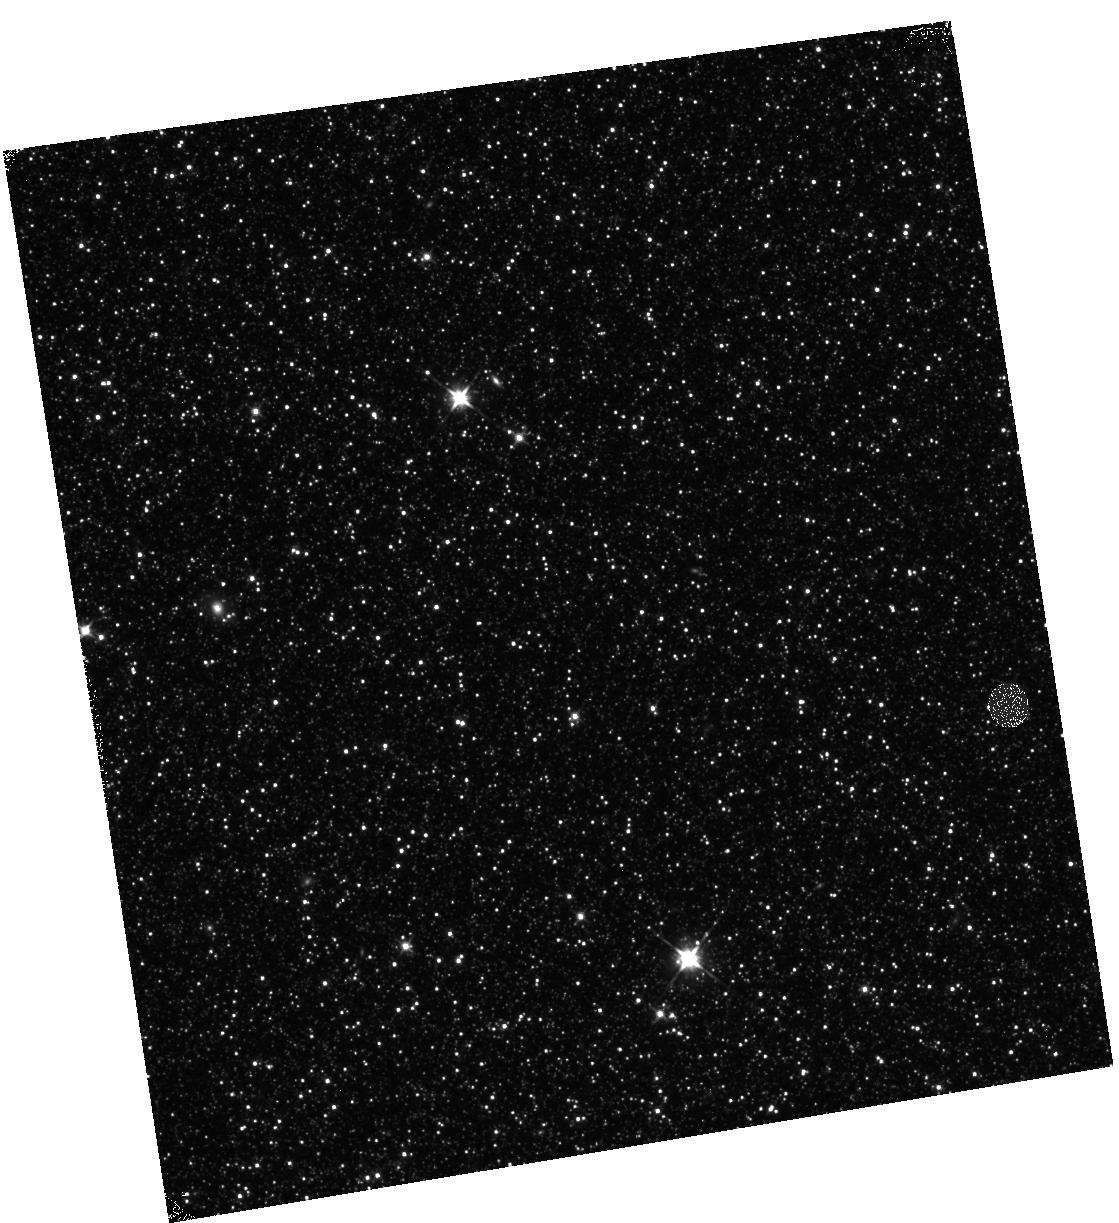
Target: M31-B22-F17-IR. Instrument: WFC3/IR. Filter: F110W. Exposure: 12 min. Observation ID: hst_12076_17_wfc3_ir_f110w_ibfe17

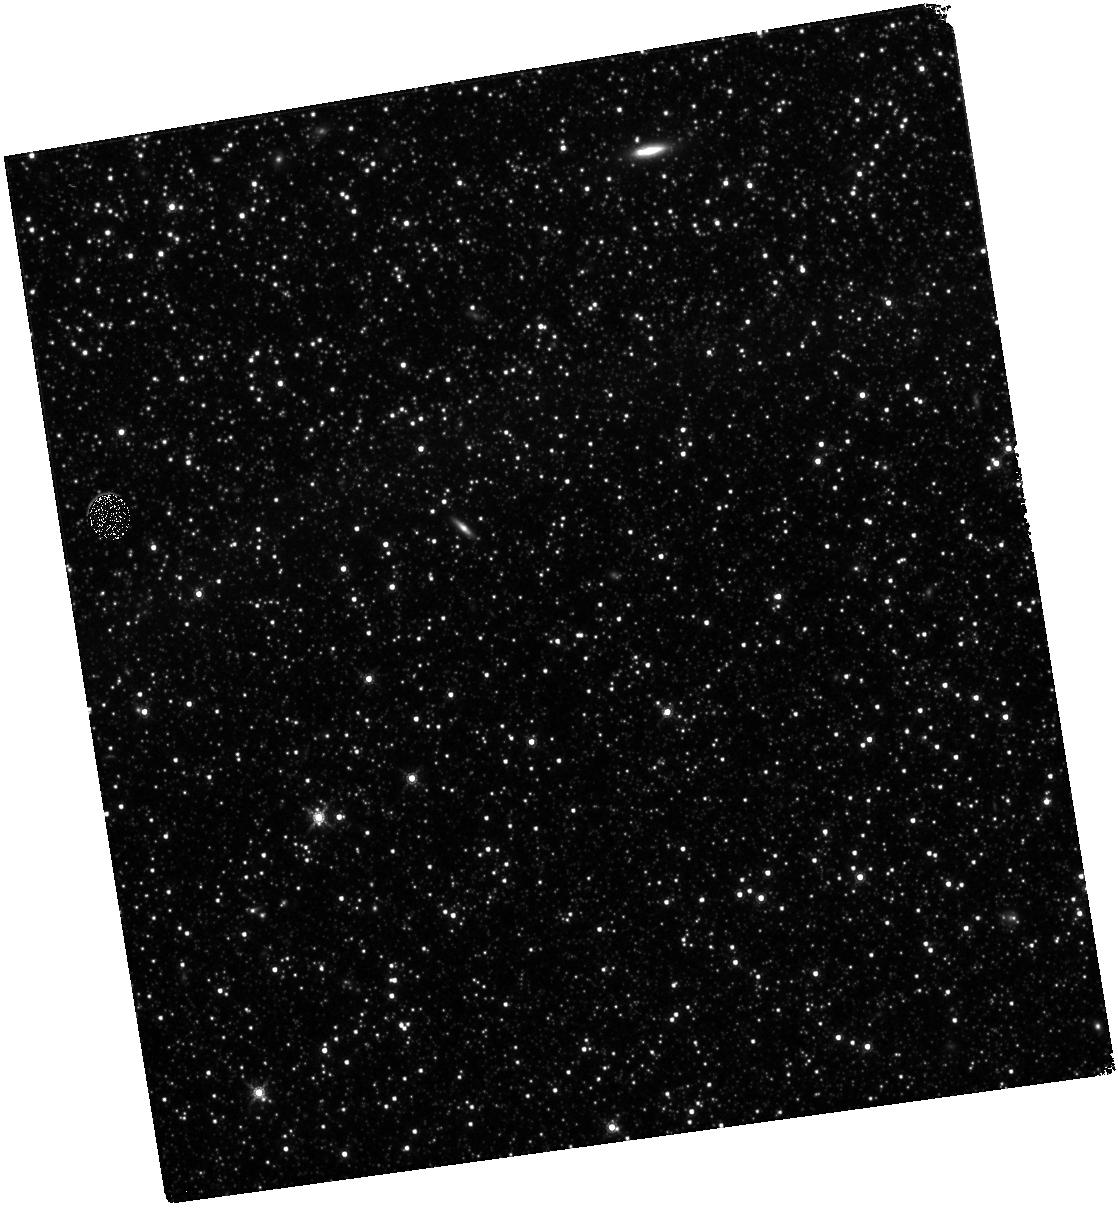
Target: M31-B22-F07-IR. Instrument: WFC3/IR. Filter: F160W. Exposure: 28 min. Observation ID: hst_12076_07_wfc3_ir_f160w_ibfe07

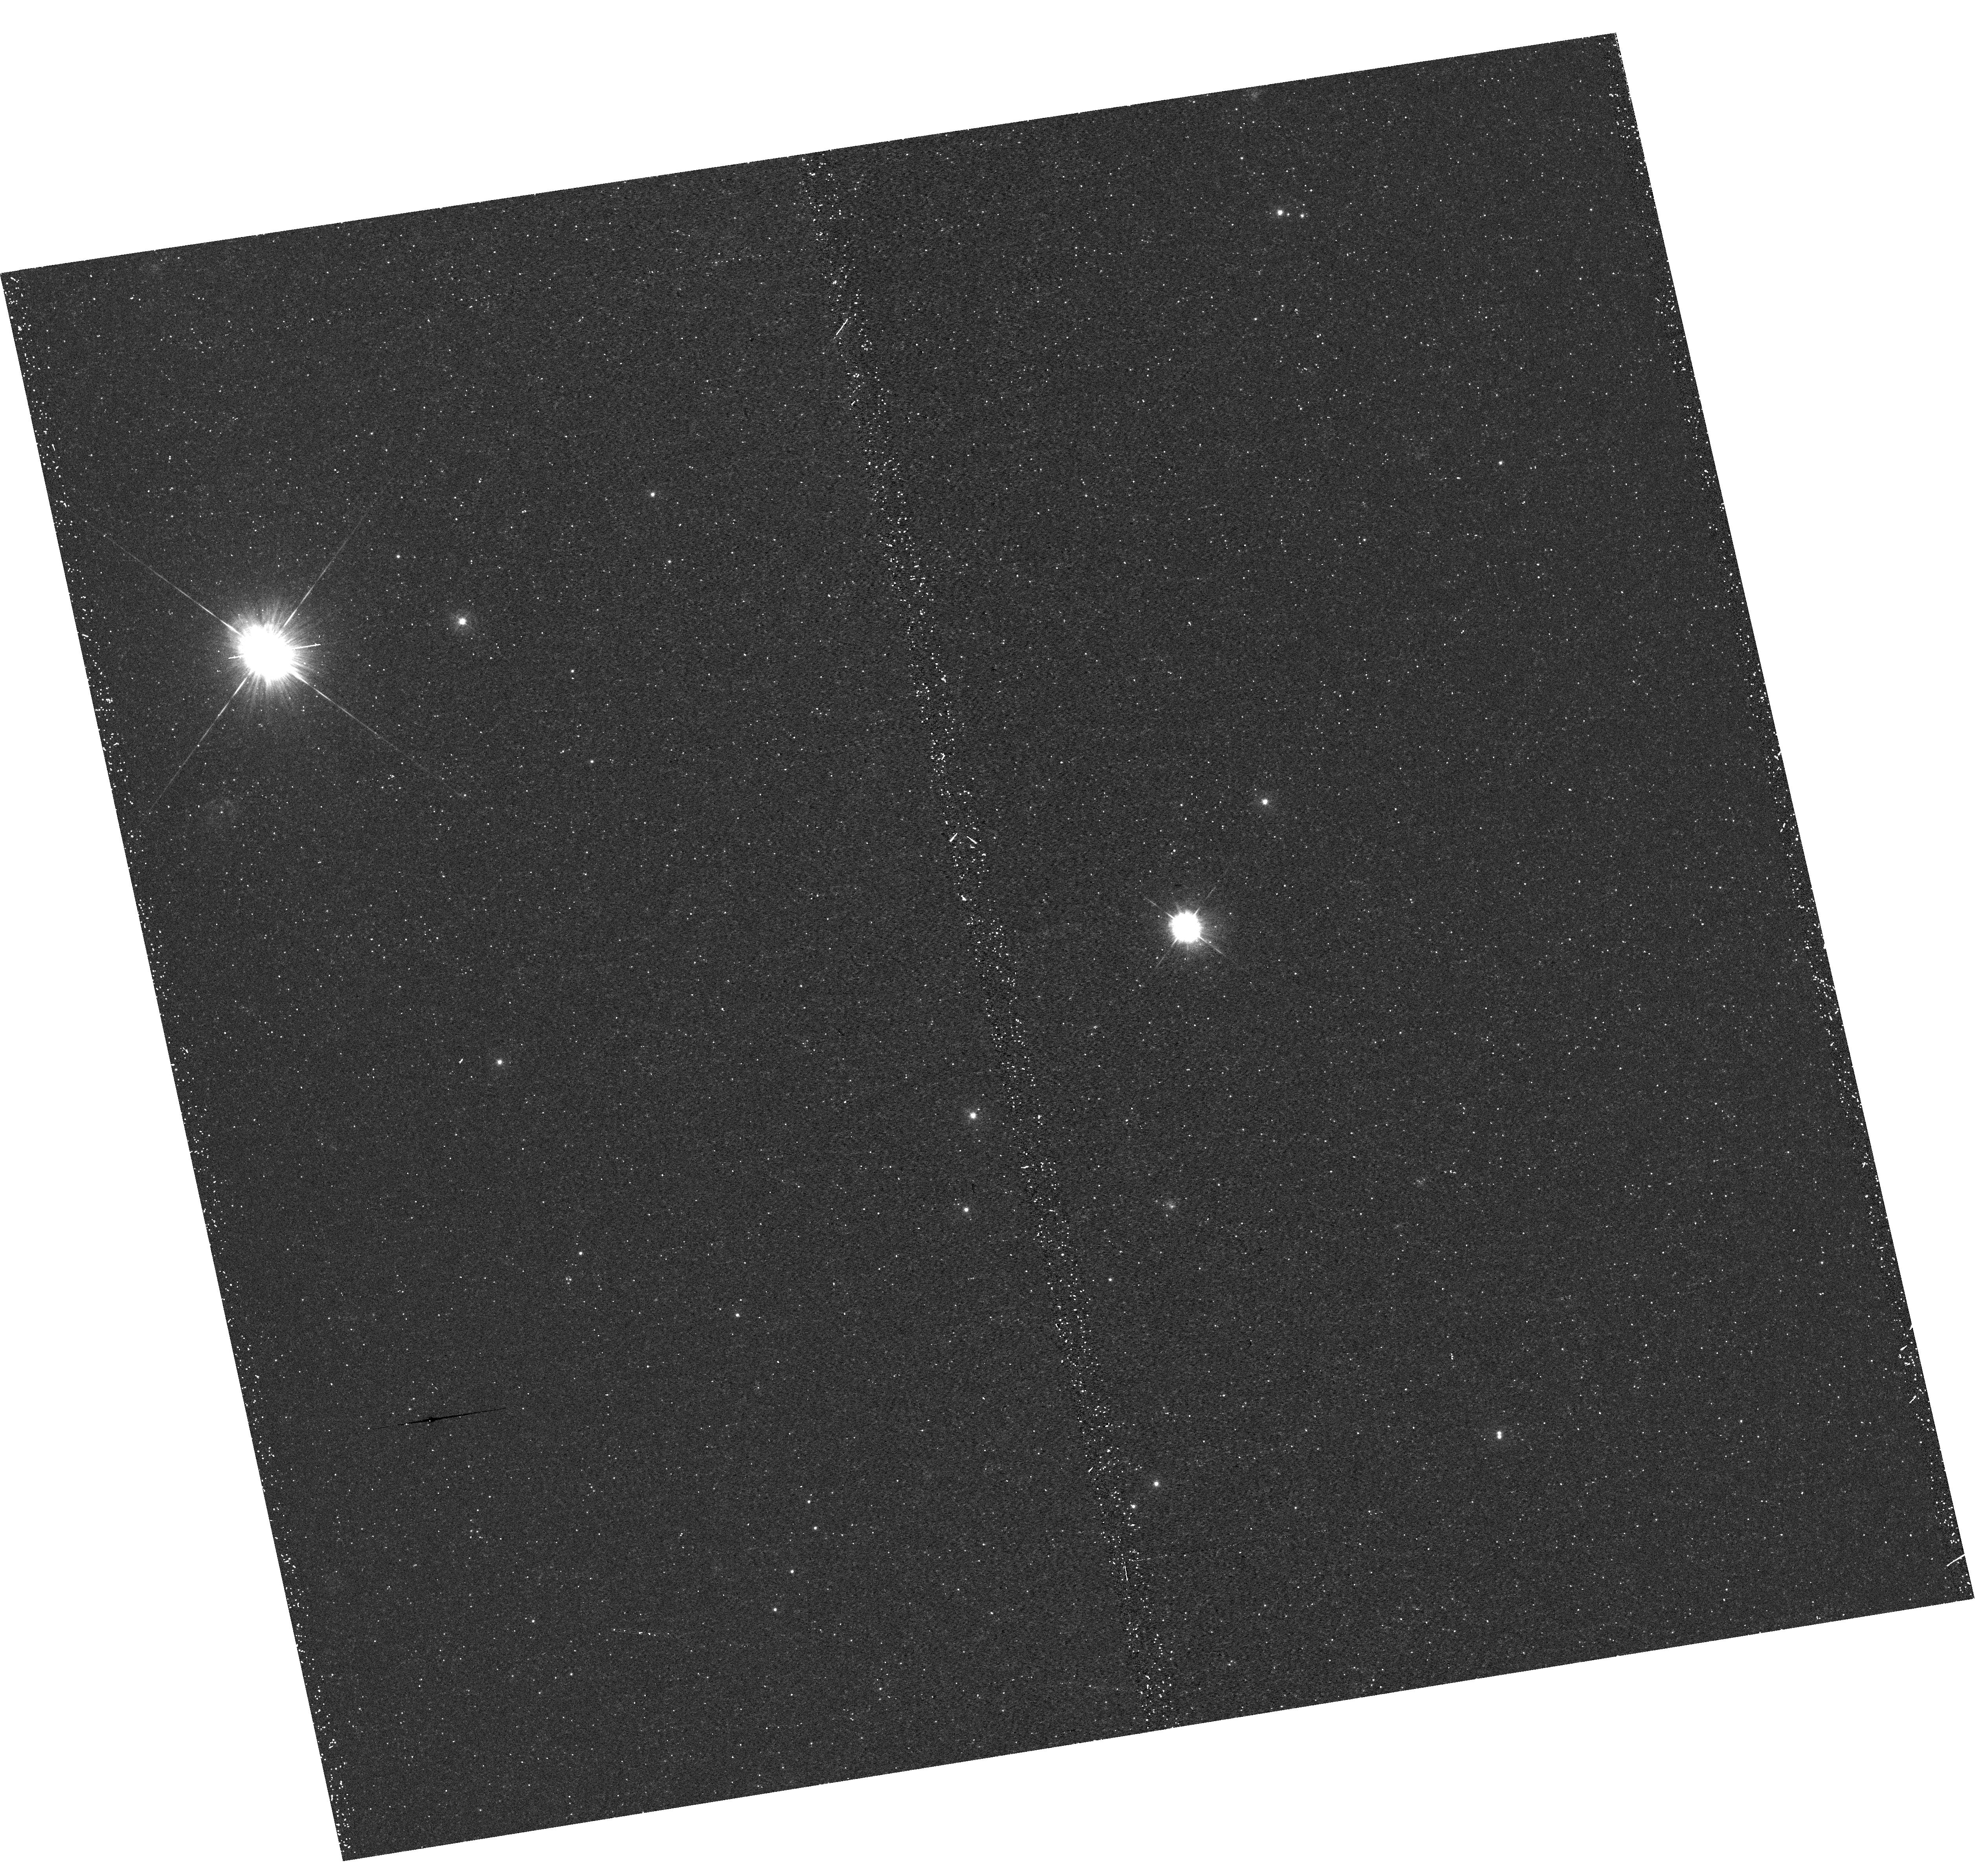
Target: M31-B22-F15-UVIS. Instrument: WFC3/UVIS. Filter: F336W. Exposure: 22 min. Observation ID: hst_12076_15_wfc3_uvis_f336w_ibfe15

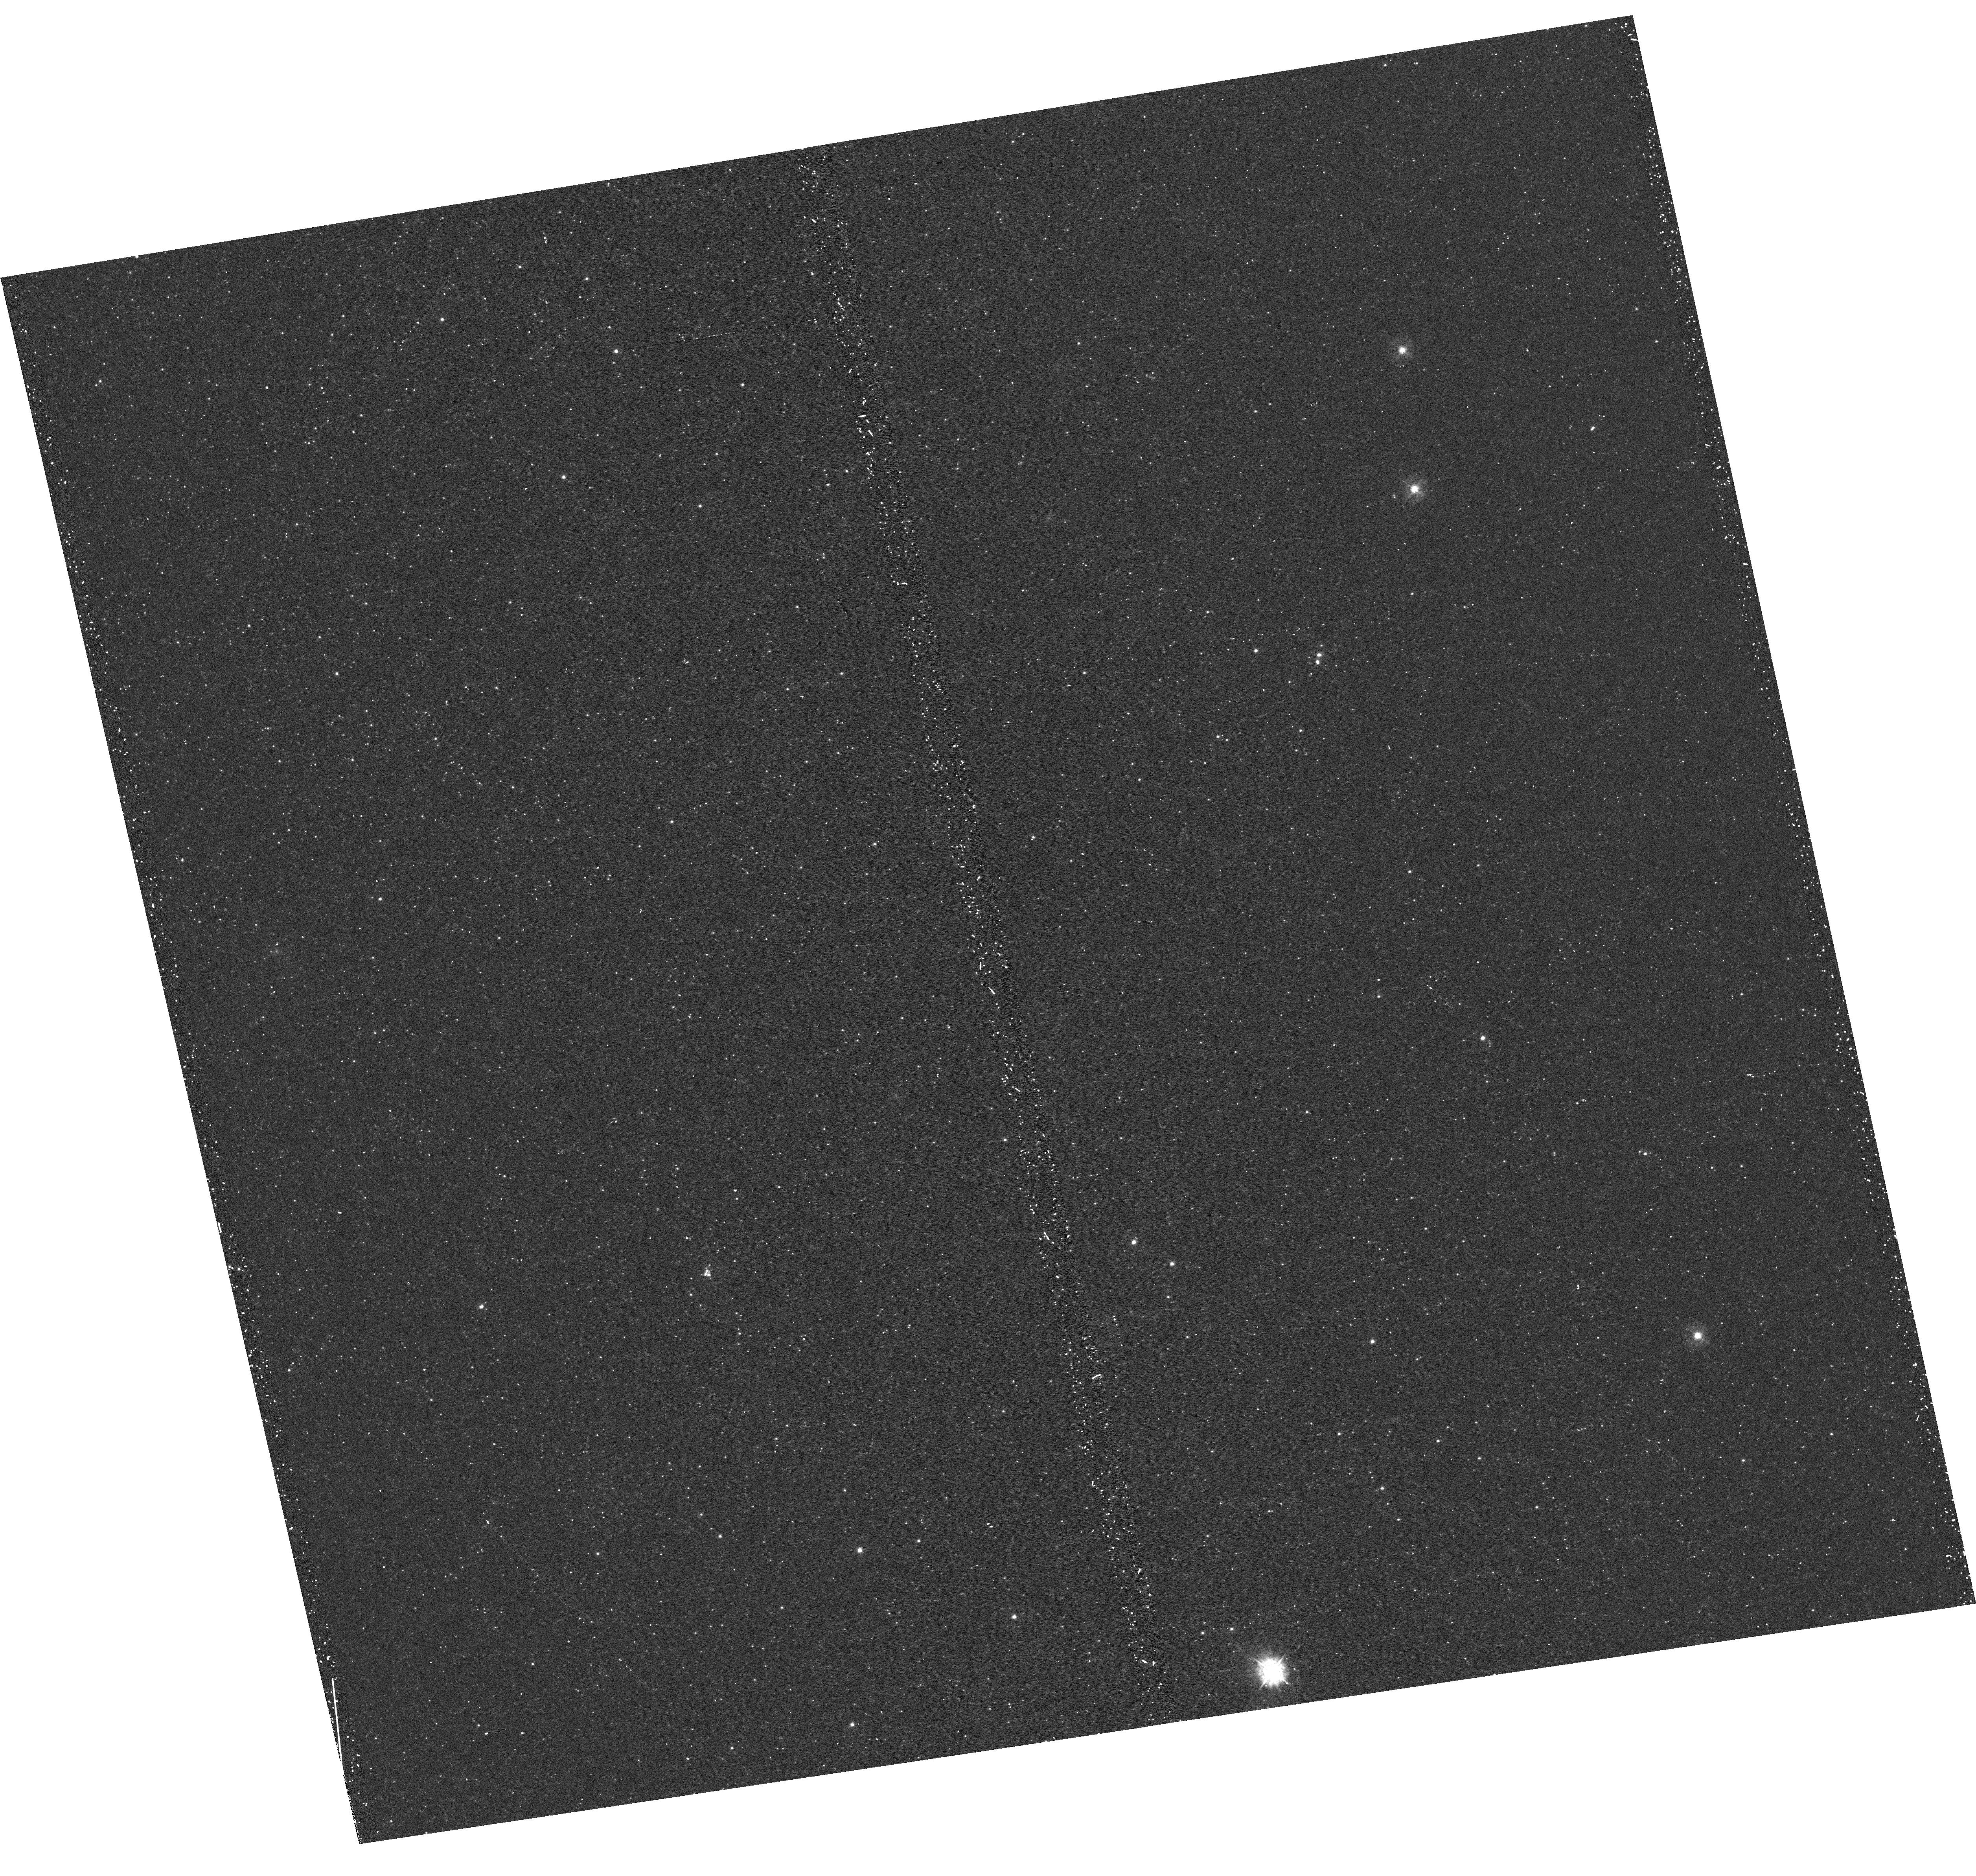
Target: M31-B22-F10-UVIS. Instrument: WFC3/UVIS. Filter: F336W. Exposure: 21 min. Observation ID: hst_12076_10_wfc3_uvis_f336w_ibfe10

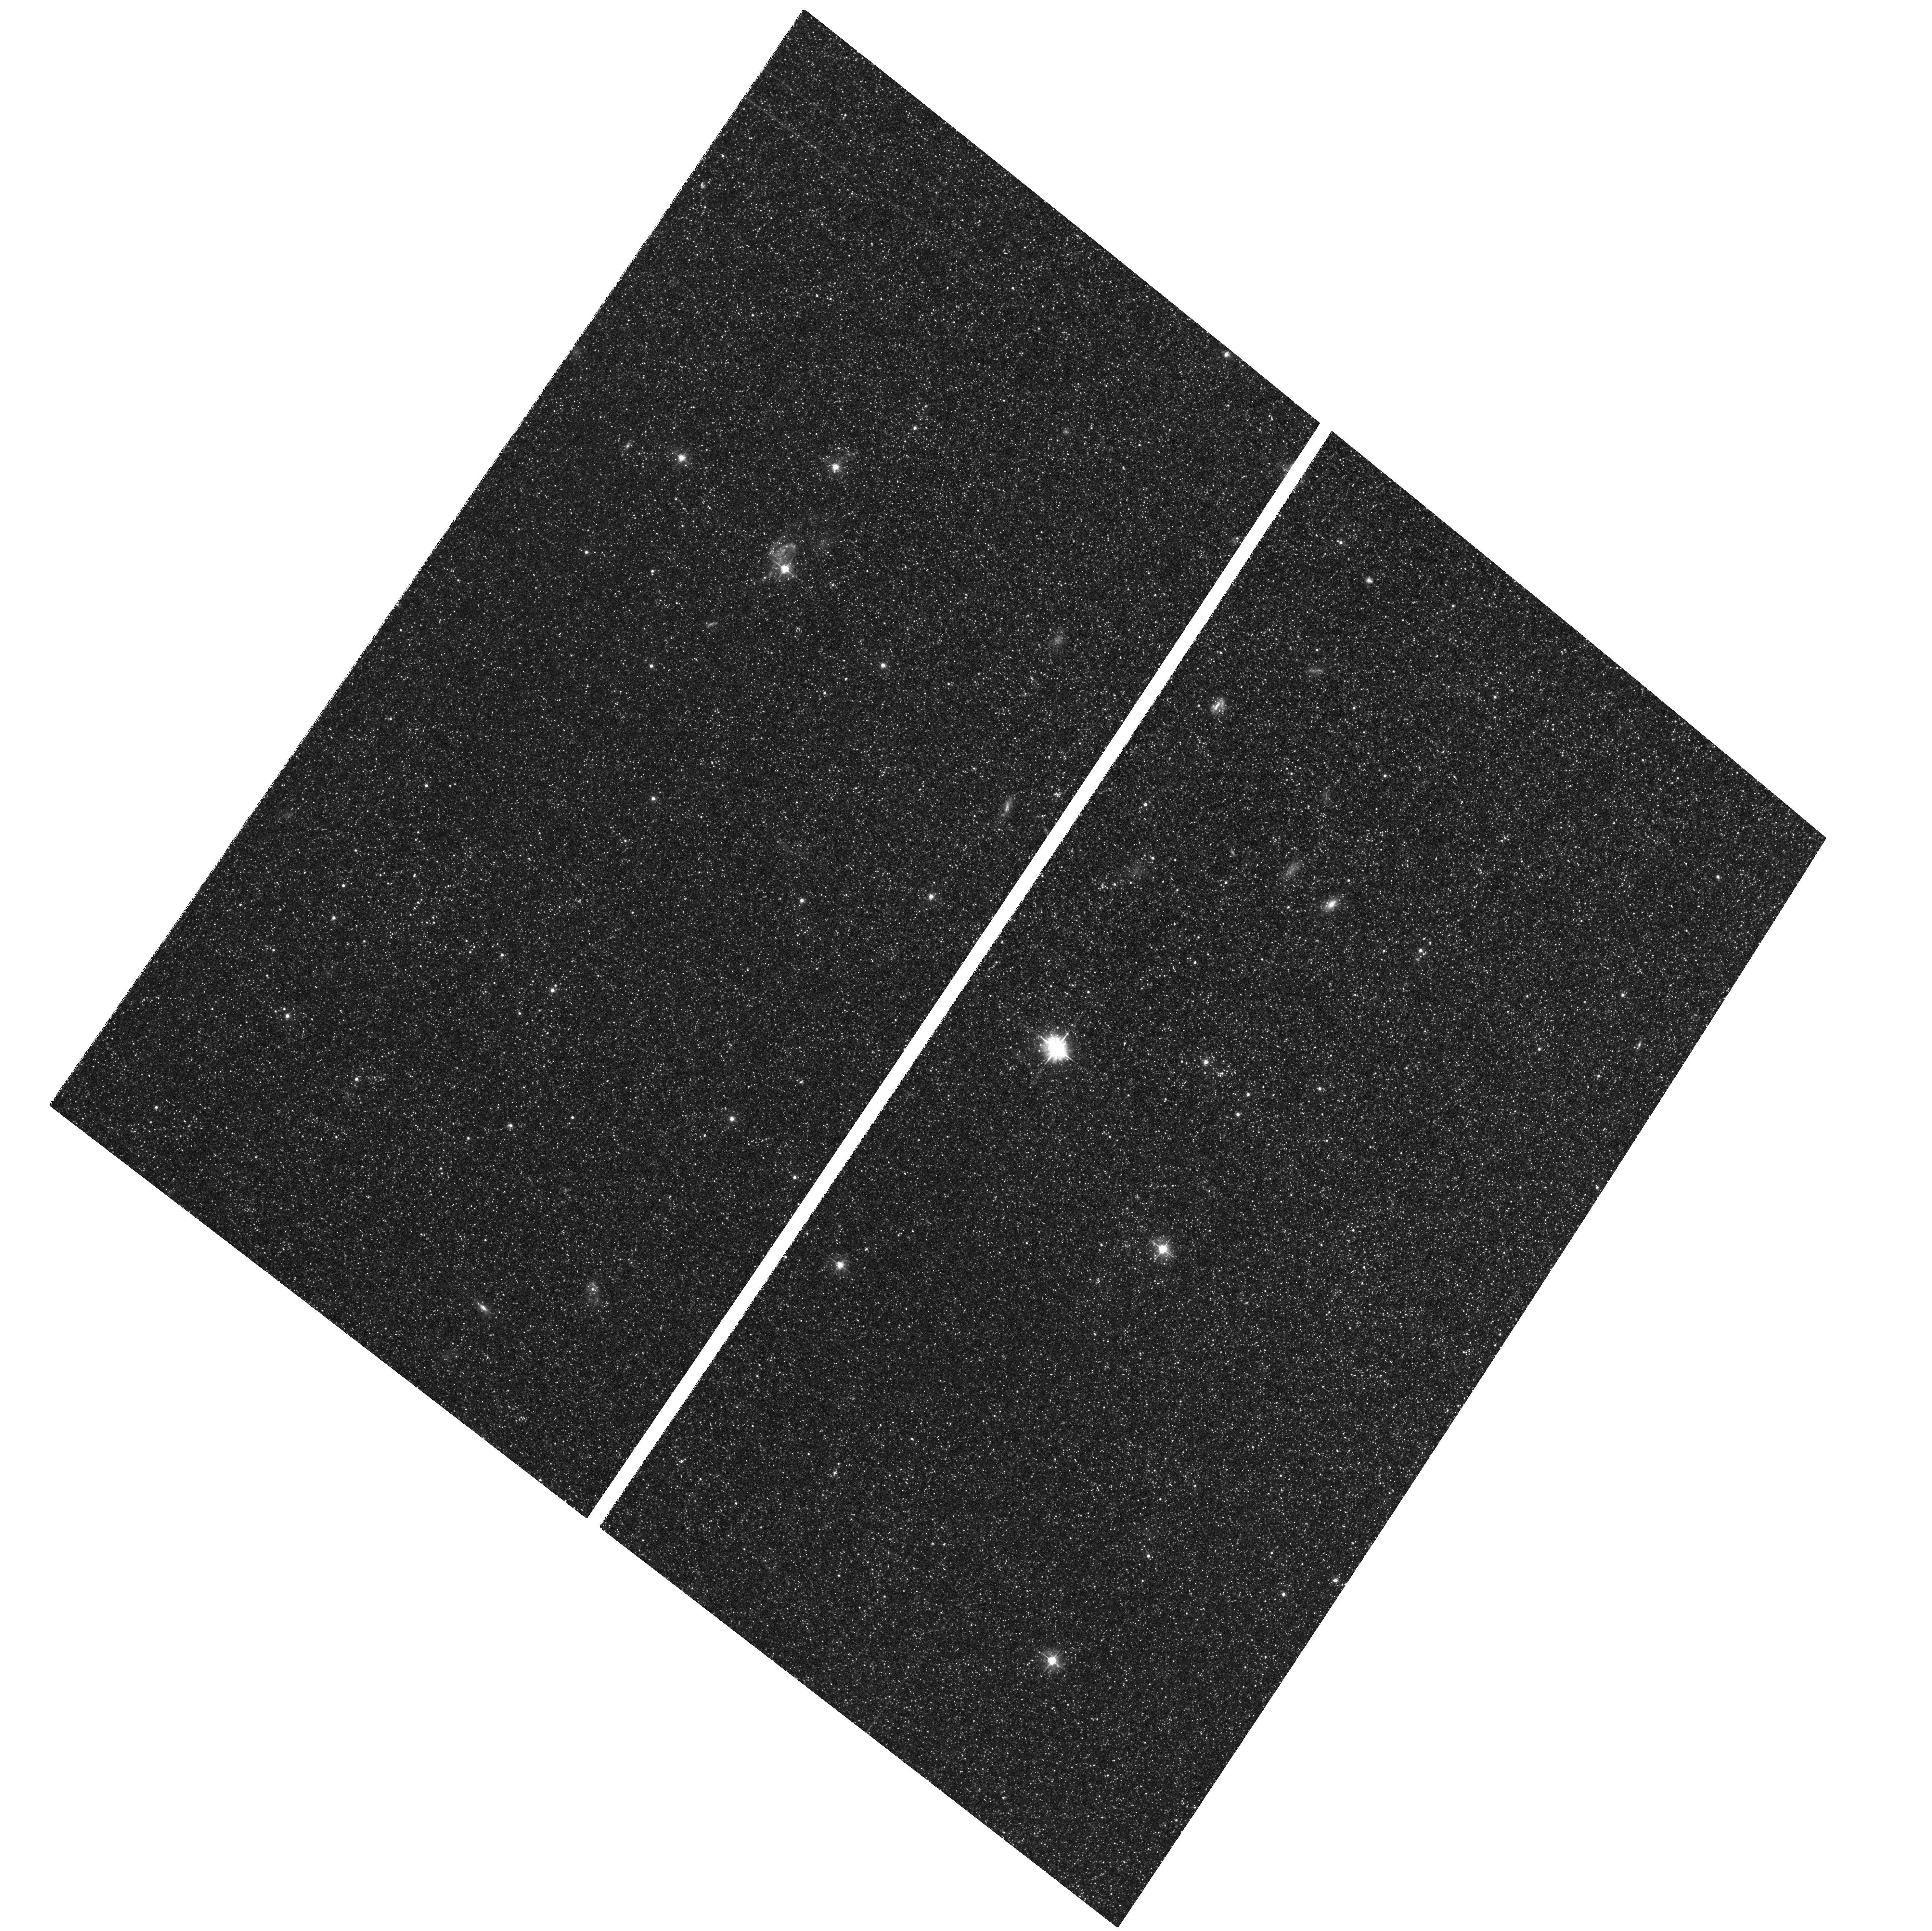
Target: M31-B22-F03-WFC. Instrument: ACS/WFC. Filter: F475W. Exposure: 29 min. Observation ID: hst_12076_06_acs_wfc_f475w_jbfe06

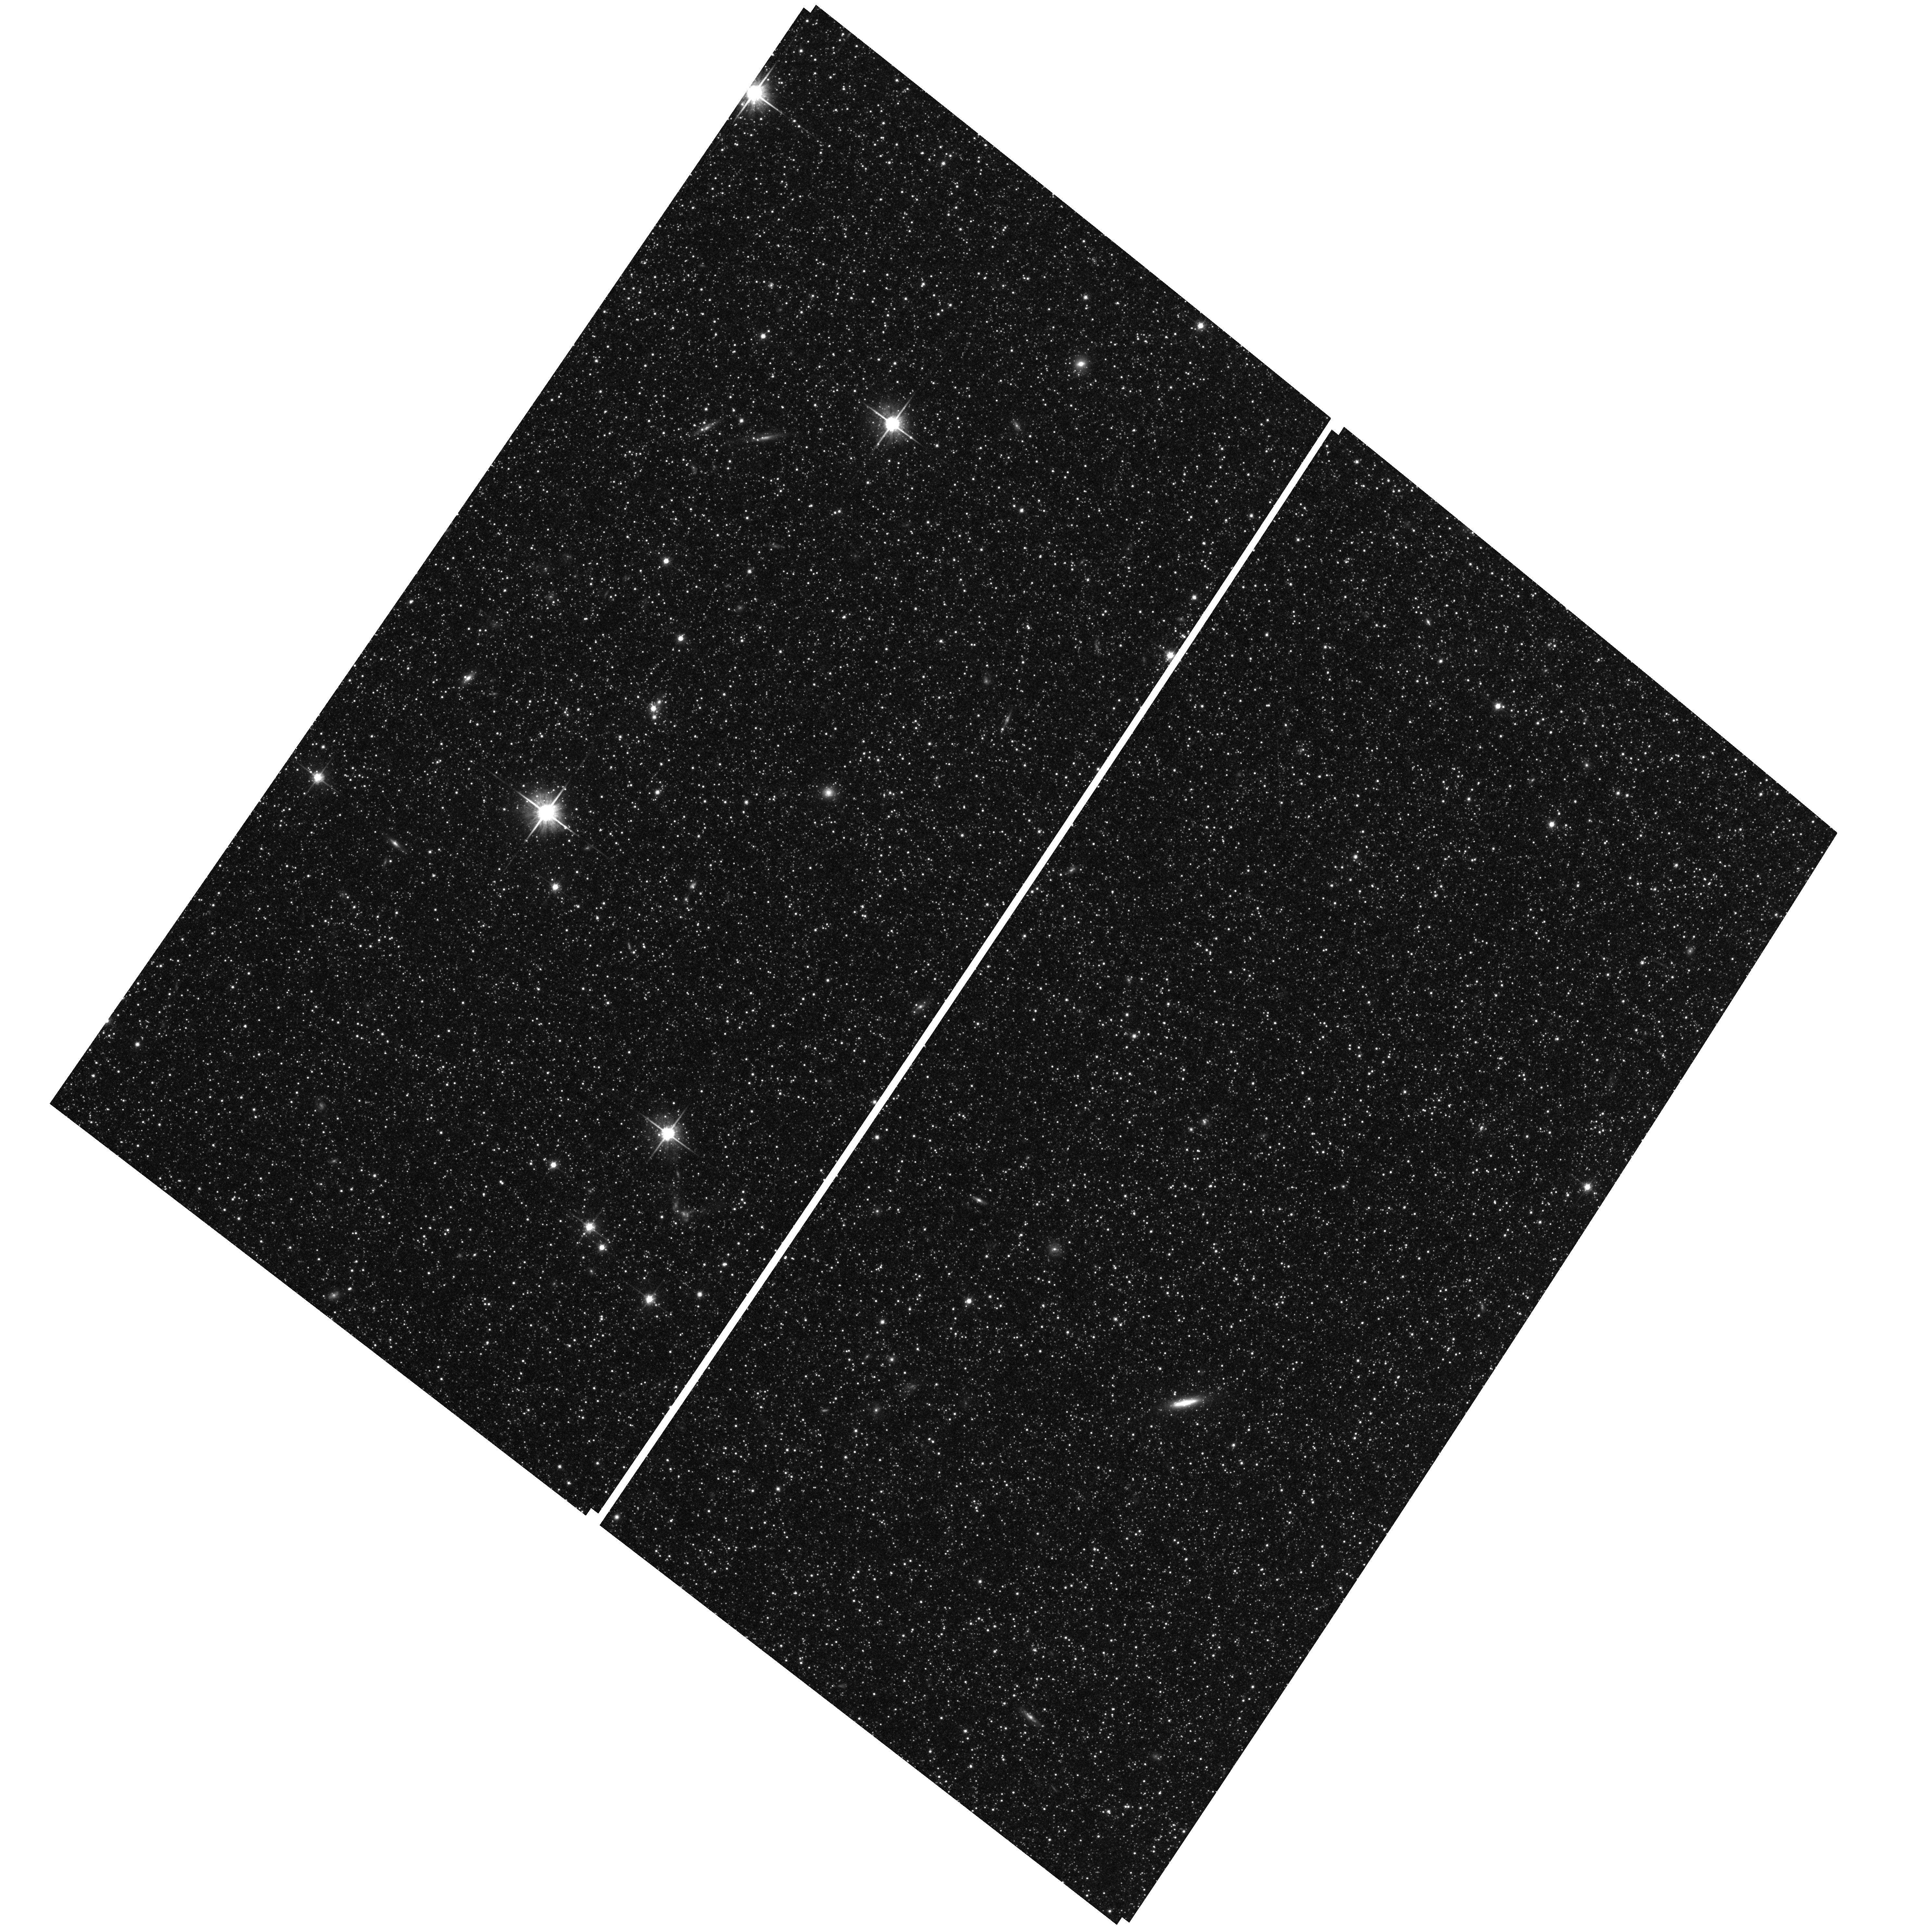
Target: M31-B22-F01-WFC. Instrument: ACS/WFC. Filter: F814W. Exposure: 25 min. Observation ID: hst_12076_04_acs_wfc_f814w_jbfe04

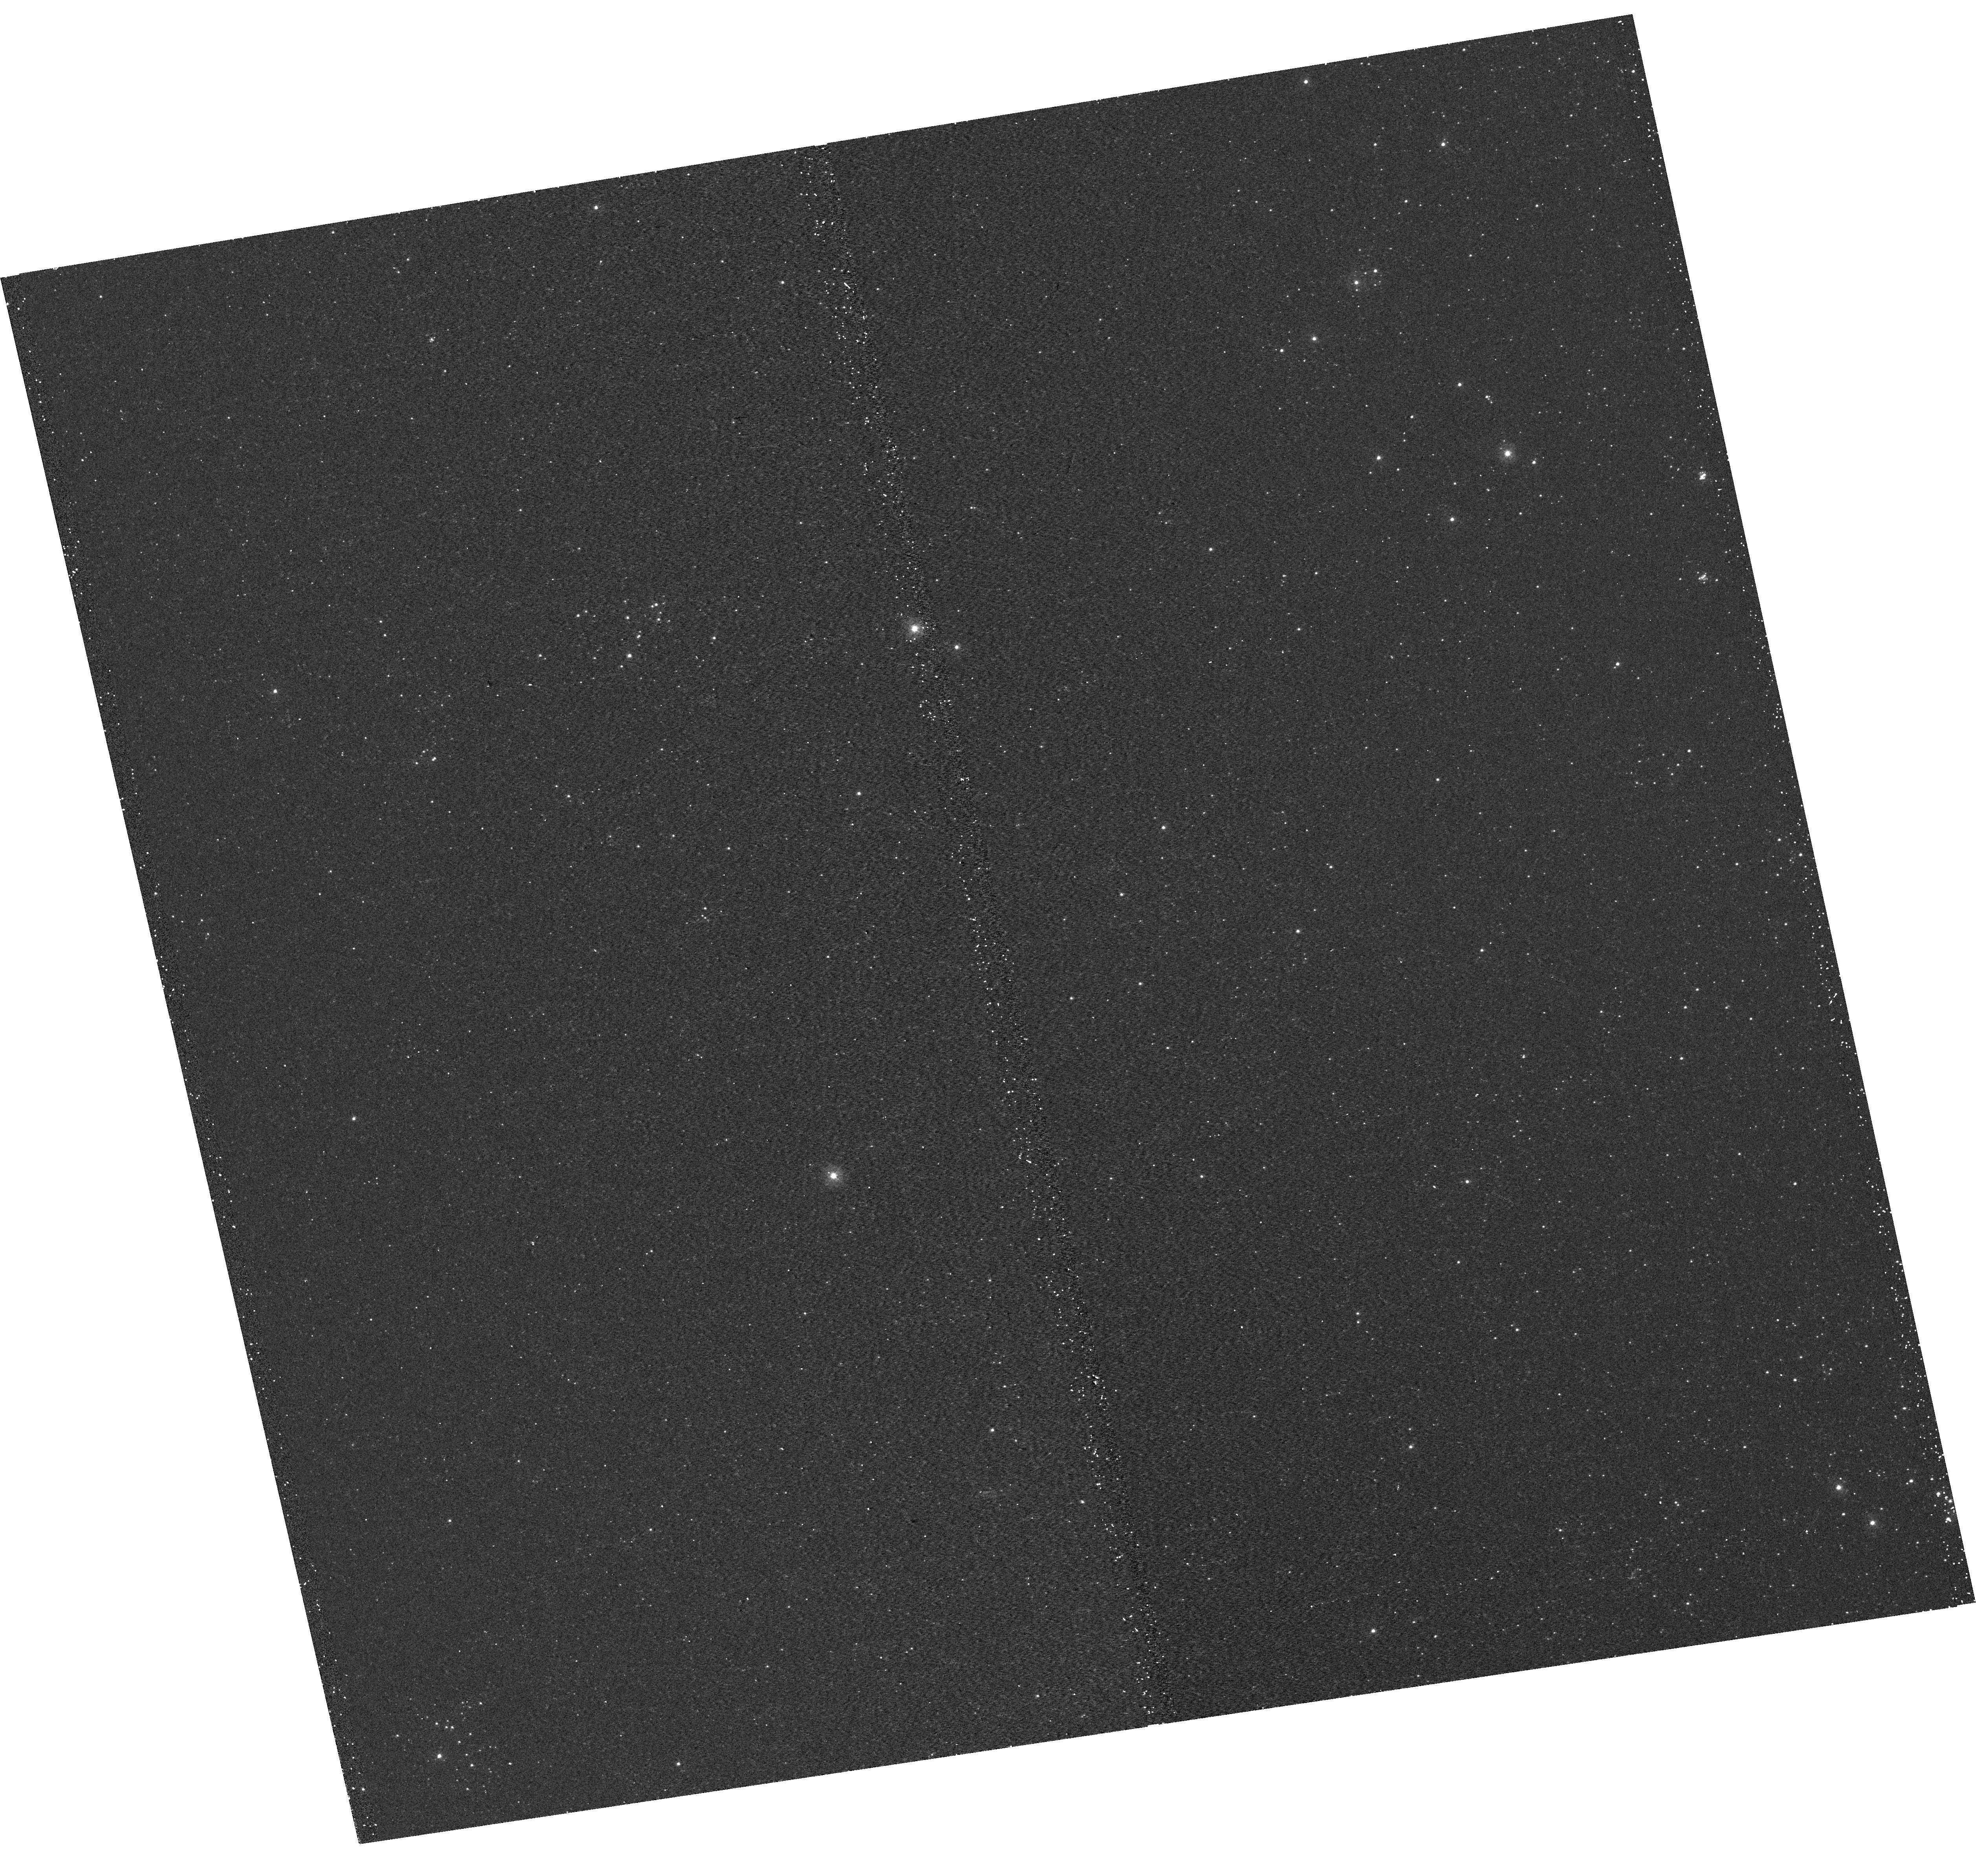
Target: M31-B22-F12-UVIS. Instrument: WFC3/UVIS. Filter: F275W. Exposure: 15 min. Observation ID: hst_12076_12_wfc3_uvis_f275w_ibfe12

A Panchromatic Hubble Andromeda Treasury - I (PI: Dalcanton, Julianne)

We propose to image the north east quadrant of M31 to deep limits in the UV, optical, and near-IR. HST imaging should resolve the galaxy into more than 100 million stars, all with common distances and foreground extinctions. UV through NIR stellar photometry (F275W, F336W with WFC3/UVIS, F475W and F814W with ACS/WFC, and F110W and F160W with WFC3/NIR) will provide effective temperatures for a wide range of spectral types, while simultaneously mapping M31's extinction. Our central science drivers are to: understand high-mass variations in the stellar IMF as a function of SFR intensity and metallicity; capture the spatially-resolved star formation history of M31; study a vast sample of stellar clusters with a range of ages and metallicities. These are central to understanding stellar evolution and clustered star formation; constraining ISM energetics; and understanding the counterparts and environments of transient objects (novae, SNe, variable stars, x-ray sources, etc.). As its legacy, this survey adds M31 to the Milky Way and Magellanic Clouds as a fundamental calibrator of stellar evolution and star-formation processes for understanding the stellar populations of distant galaxies. Effective exposure times are 977s in F275W, 1368s in F336W, 4040s in F475W, 4042s in F814W, 699s in F110W, and 1796s in F160W, including short exposures to avoid saturation of bright sources. These depths will produce photon-limited images in the UV. Images will be crowding-limited in the optical and NIR, but will reach below the red clump at all radii. The images will reach the Nyquist sampling limit in F160W, F475W, and F814W.